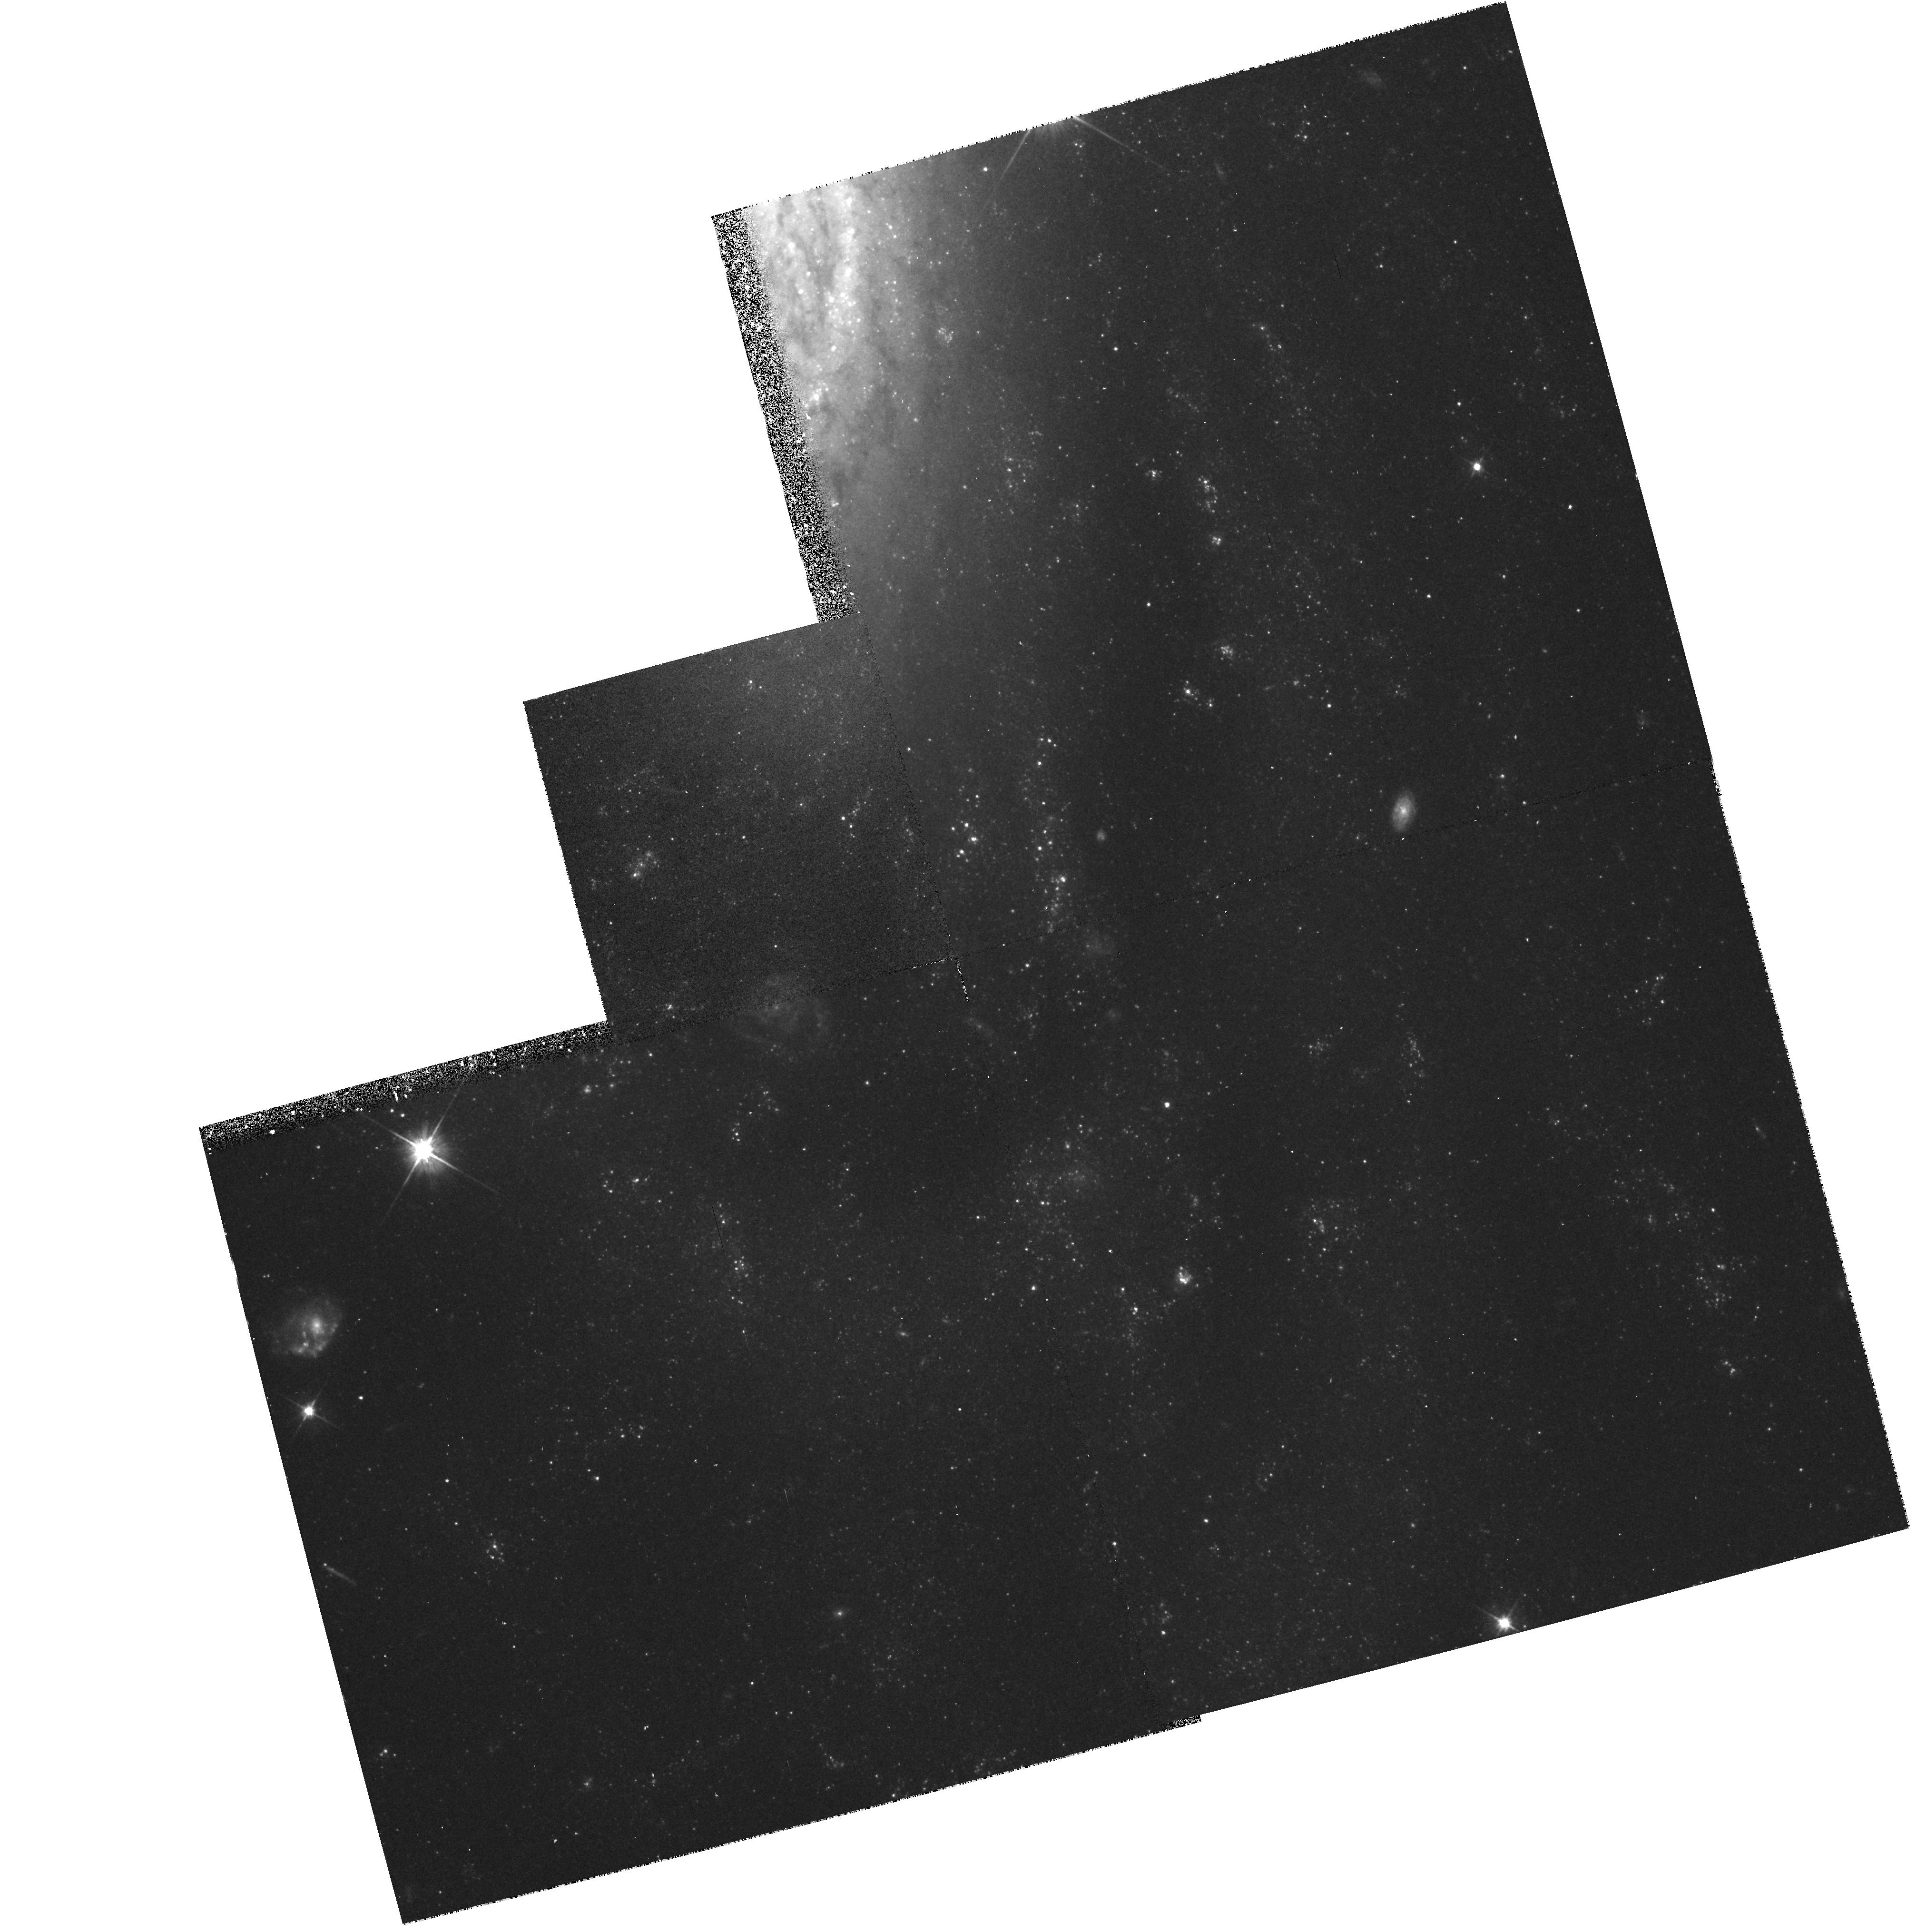
Target: NGC2090. Instrument: WFPC2/PC. Filter: F555W. Exposure: 37 min. Observation ID: hst_5972_18_wfpc2_pc_f555w_u2s718

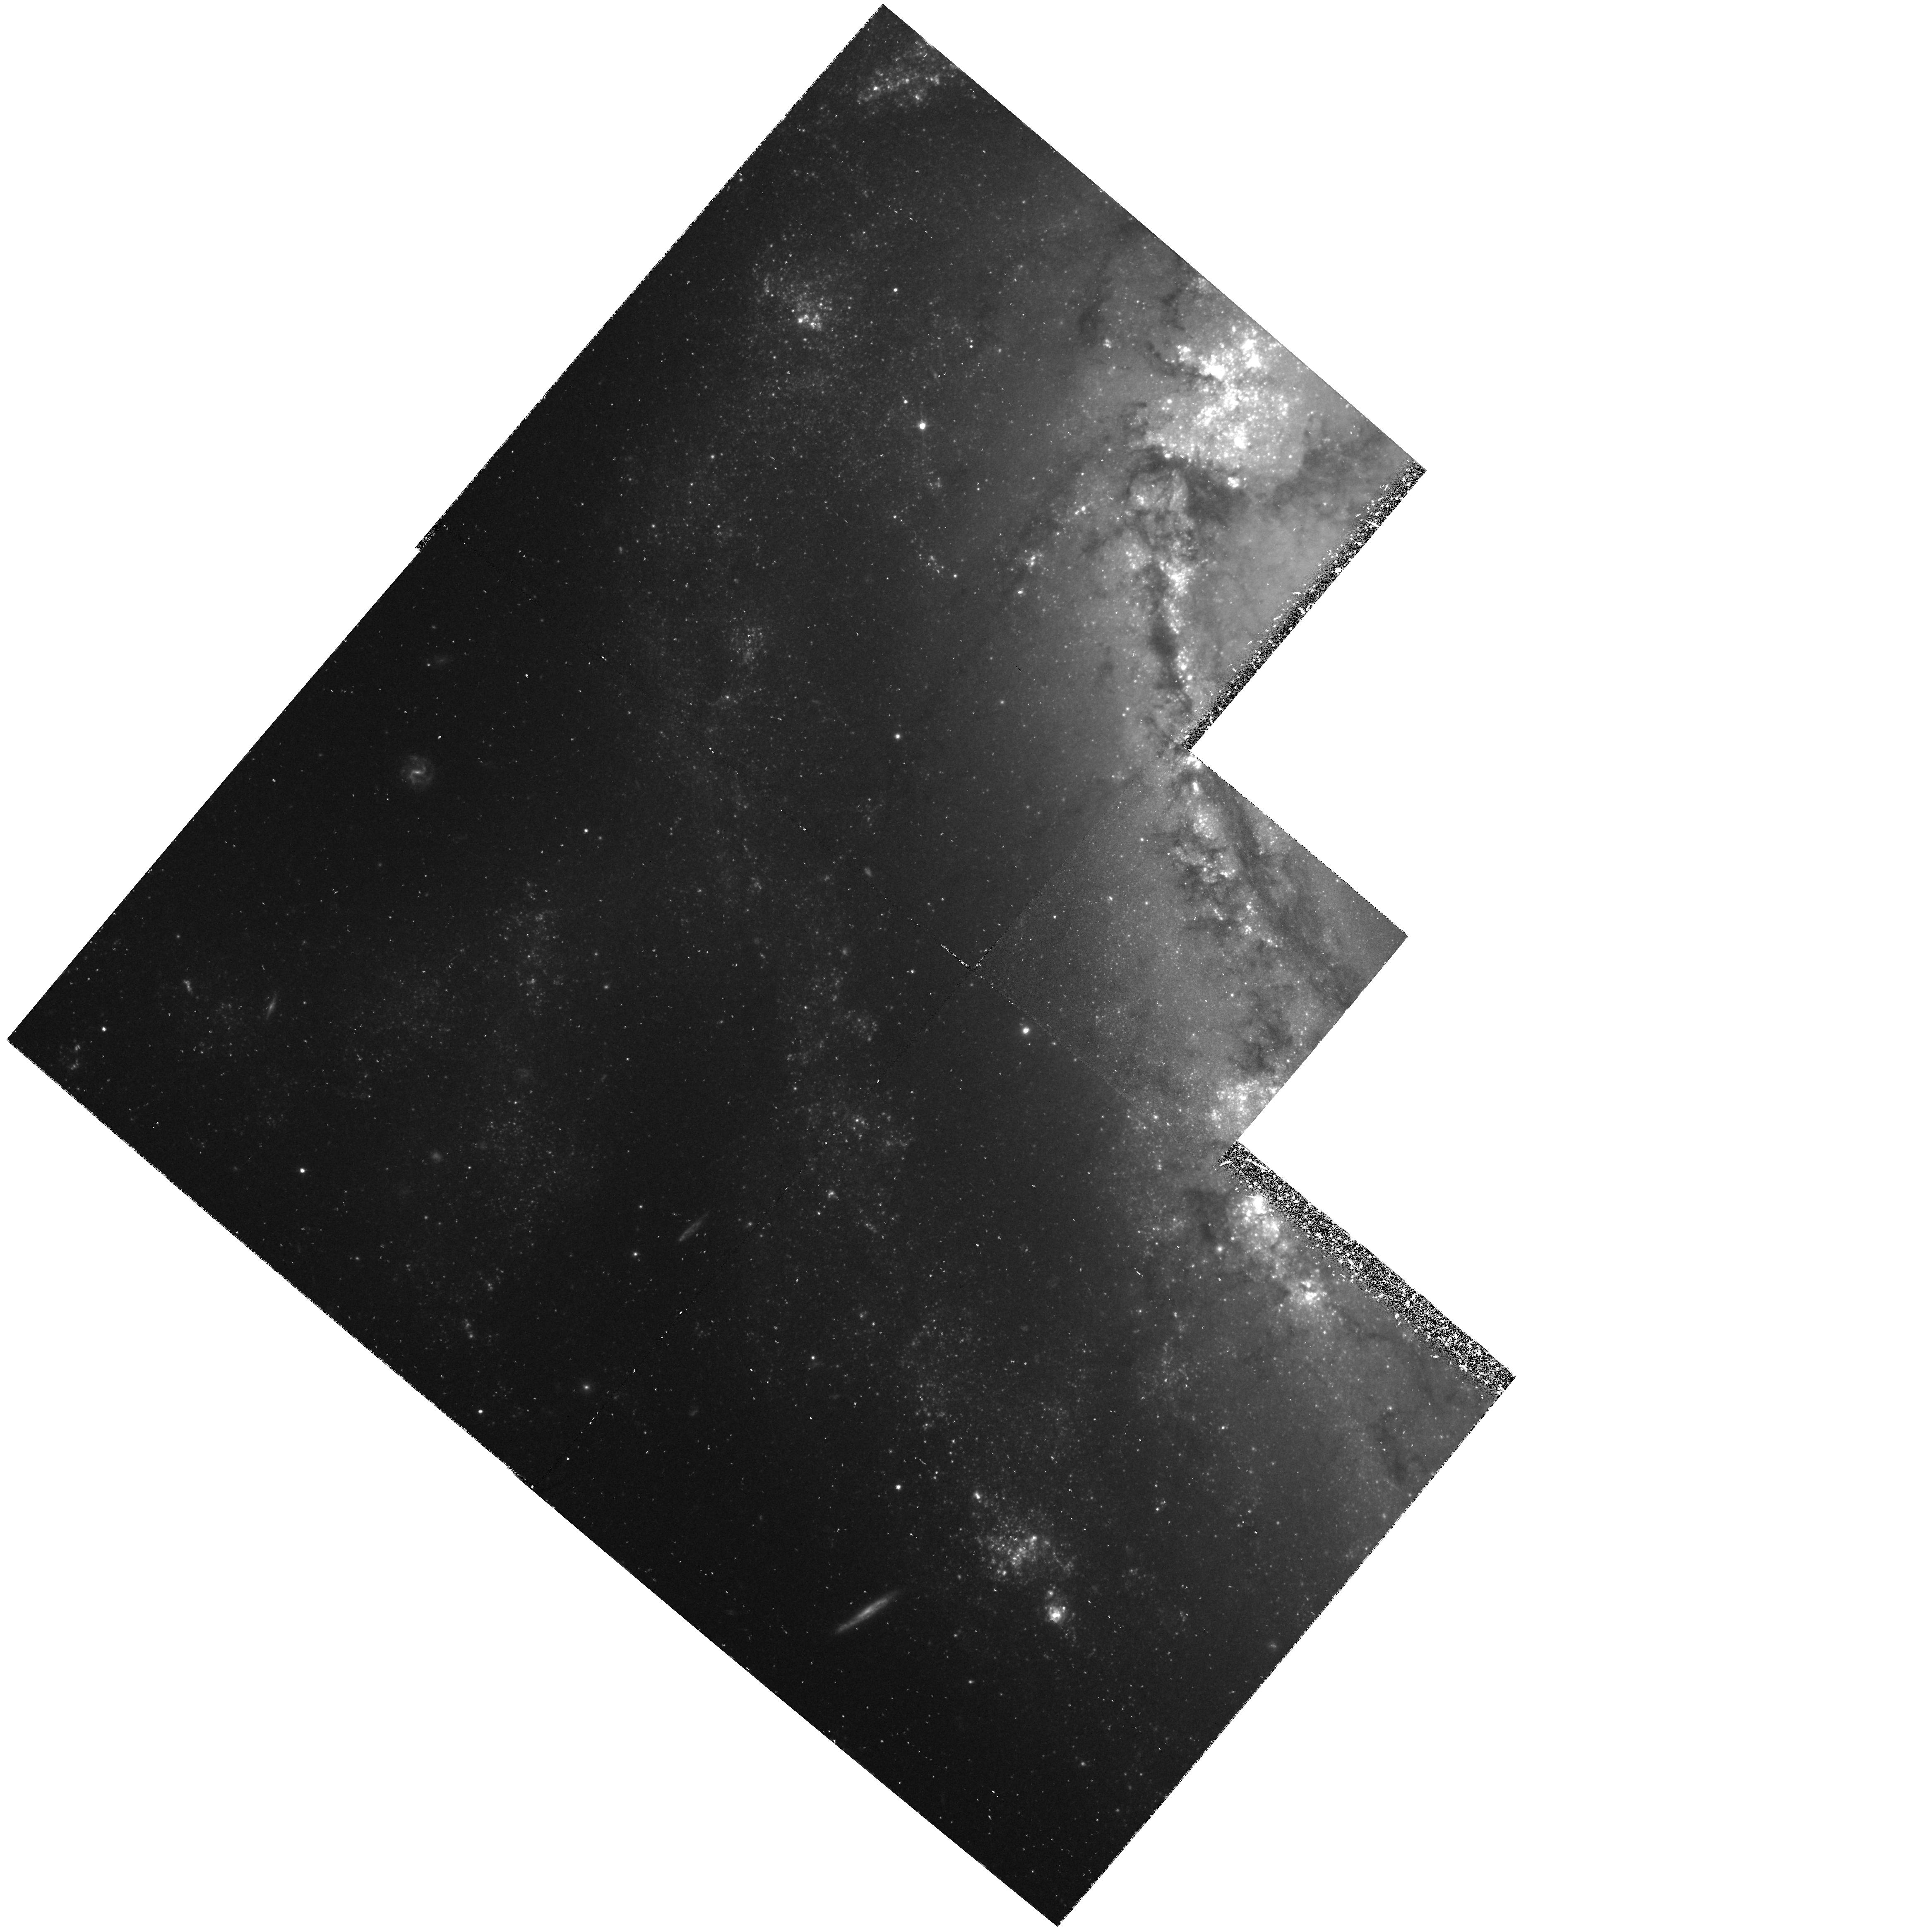
Target: NGC1365. Instrument: WFPC2/PC. Filter: F555W. Exposure: 1.4 h. Observation ID: hst_5972_13_wfpc2_pc_f555w_u2s713

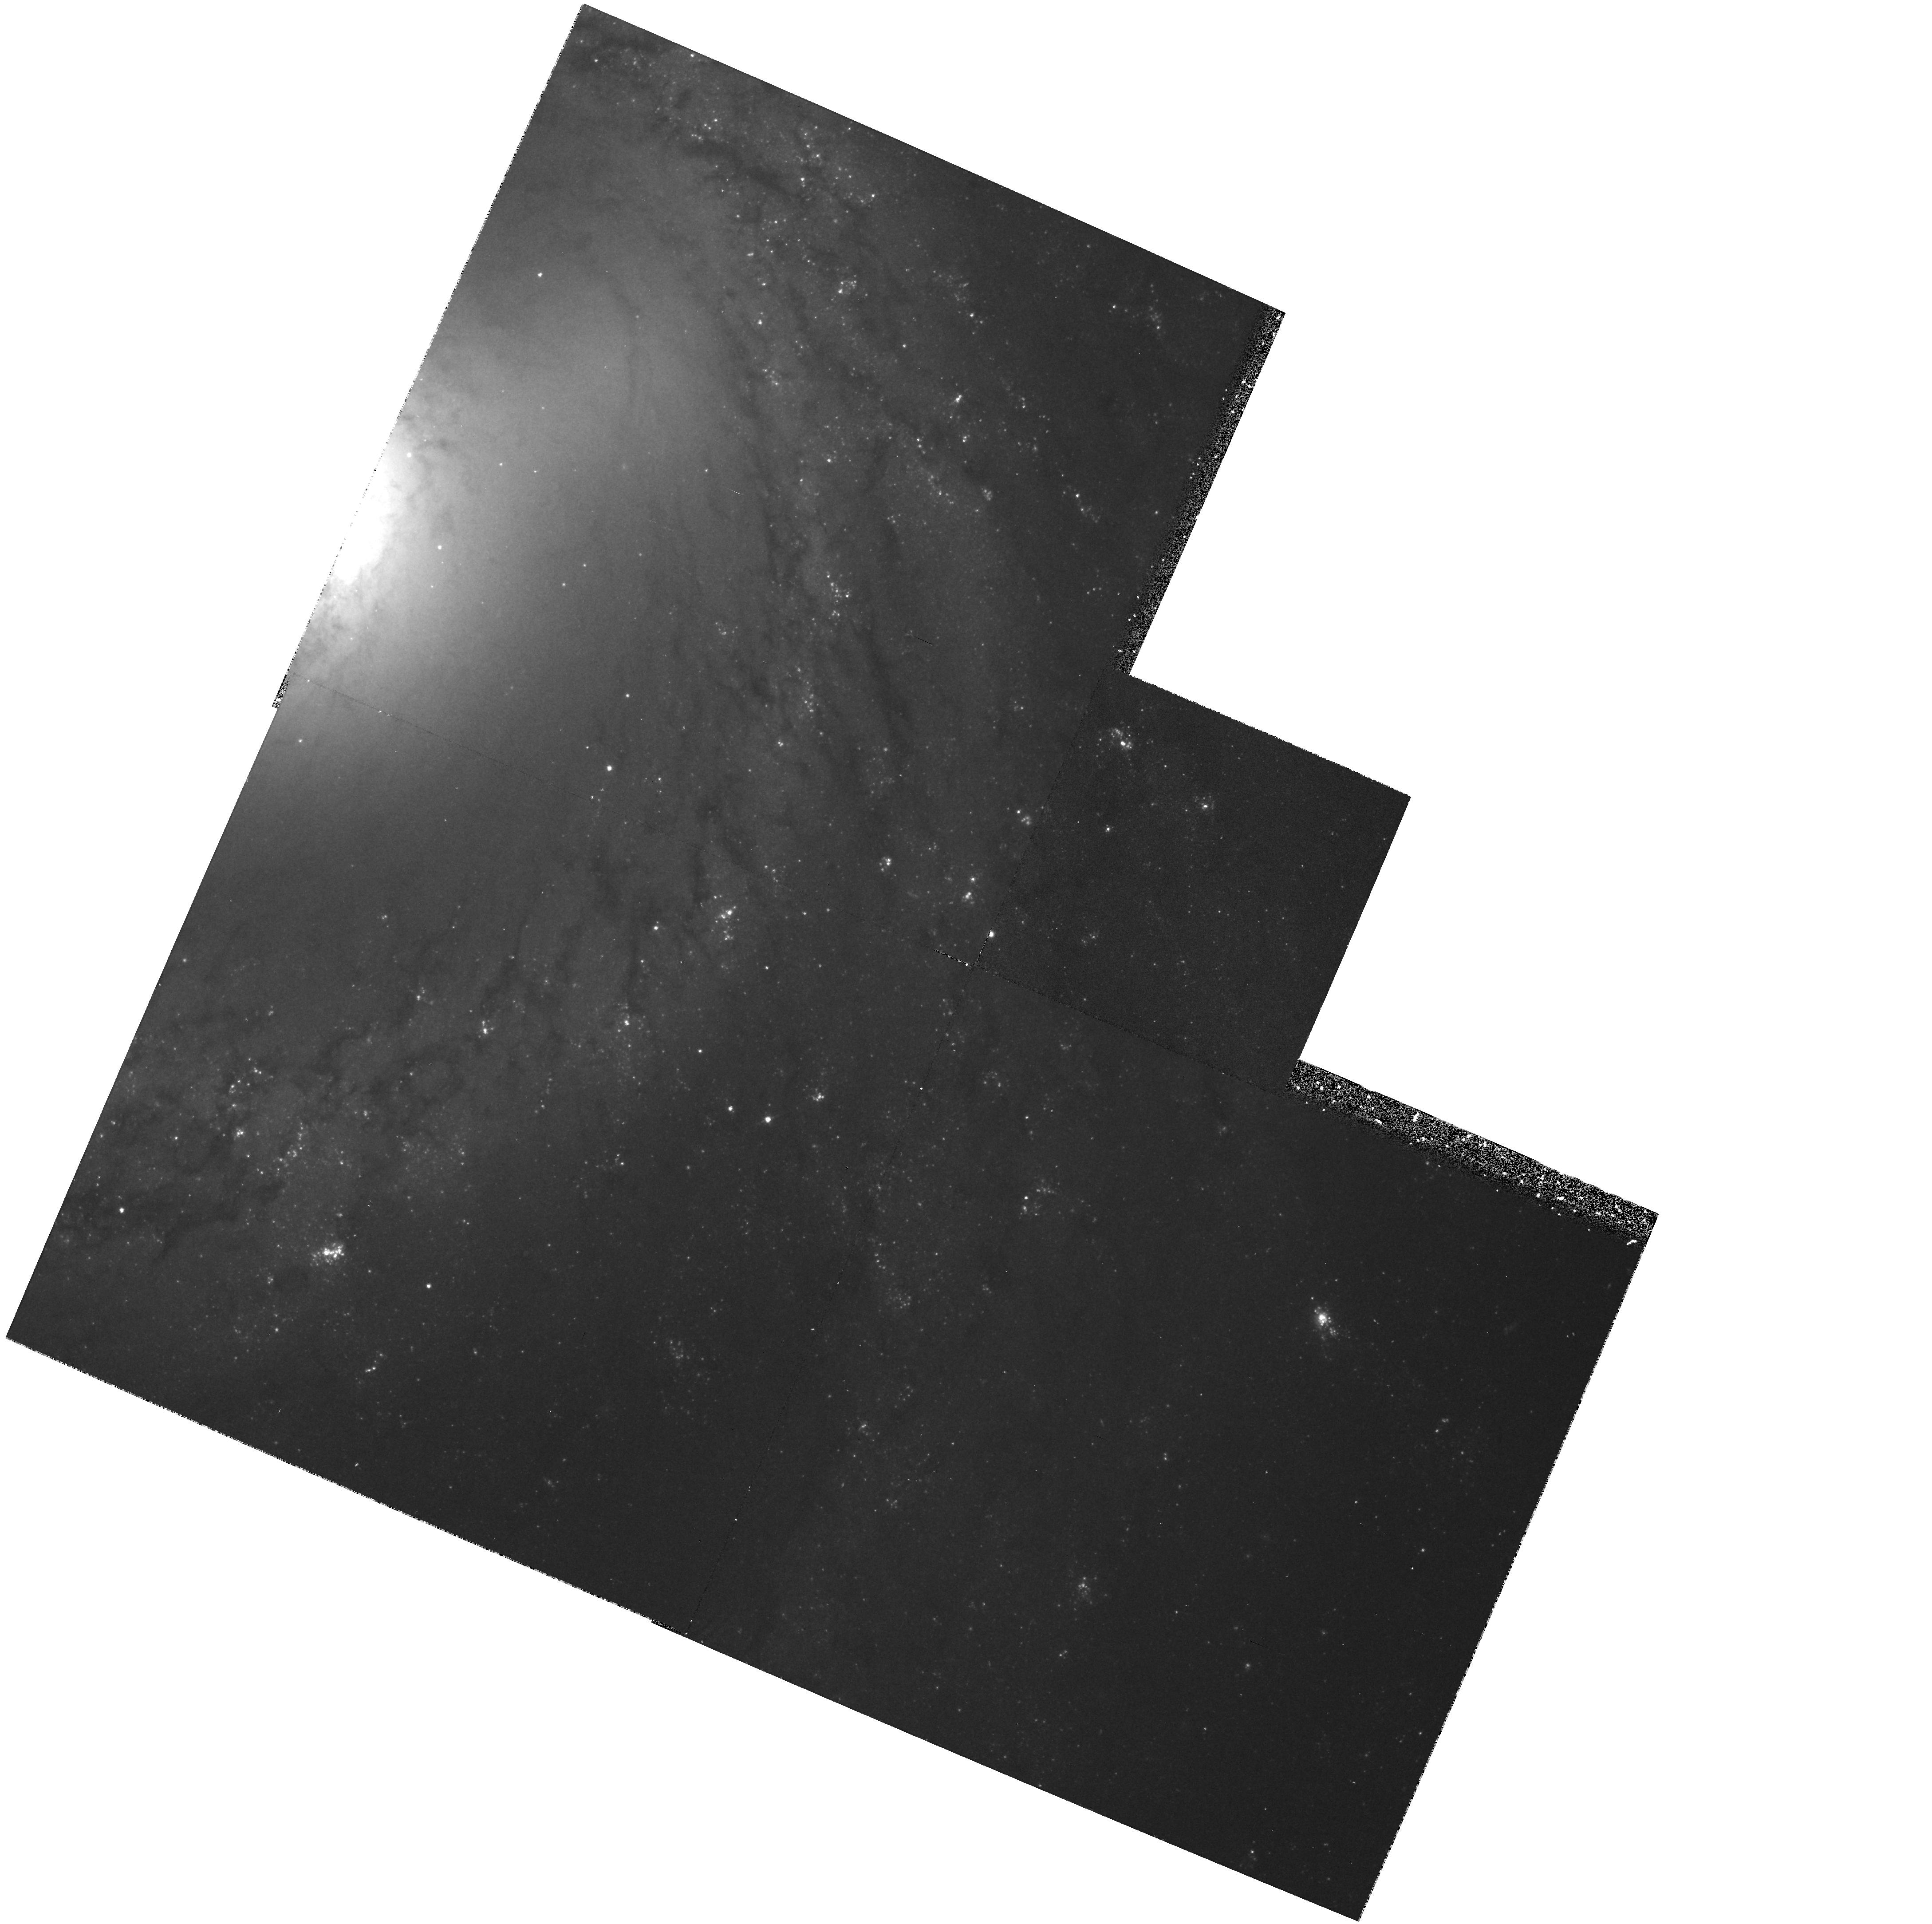
Target: NGC3351. Instrument: WFPC2/PC. Filter: F555W. Exposure: 33 min. Observation ID: hst_5972_54_wfpc2_pc_f555w_u2s754

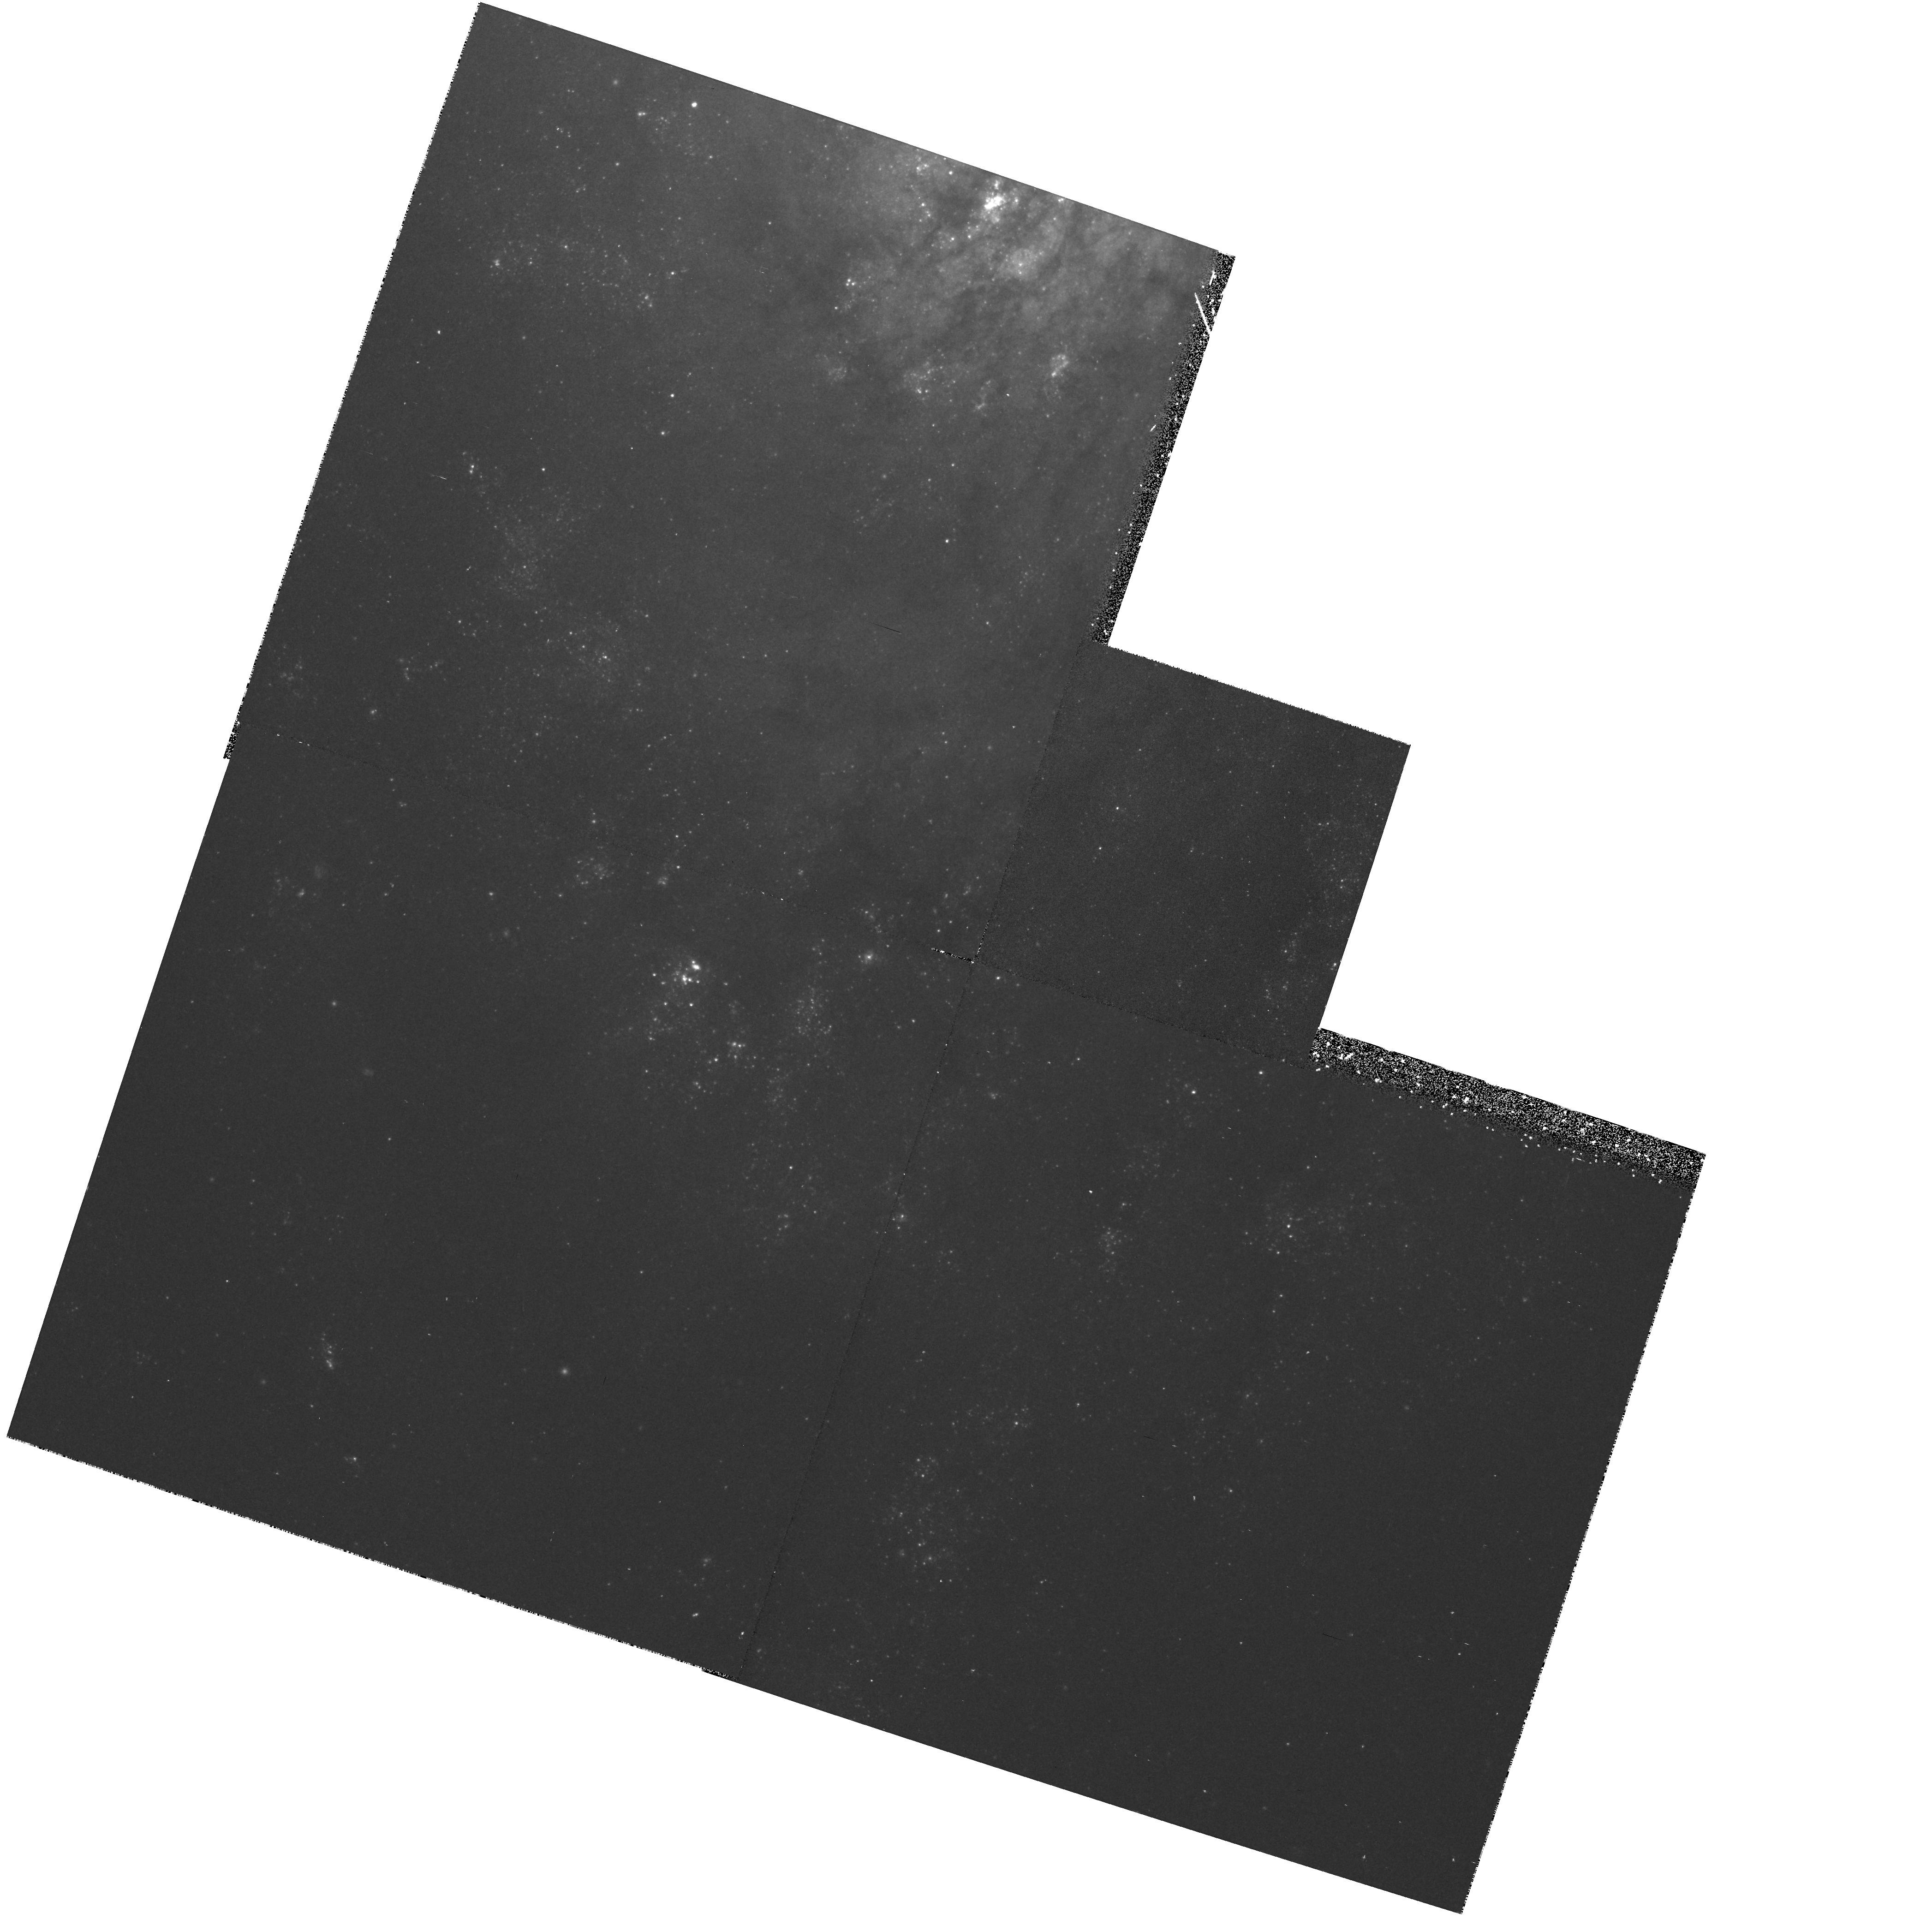
Target: NGC3521. Instrument: WFPC2/PC. Filter: F555W. Exposure: 33 min. Observation ID: hst_5972_56_wfpc2_pc_f555w_u2s756

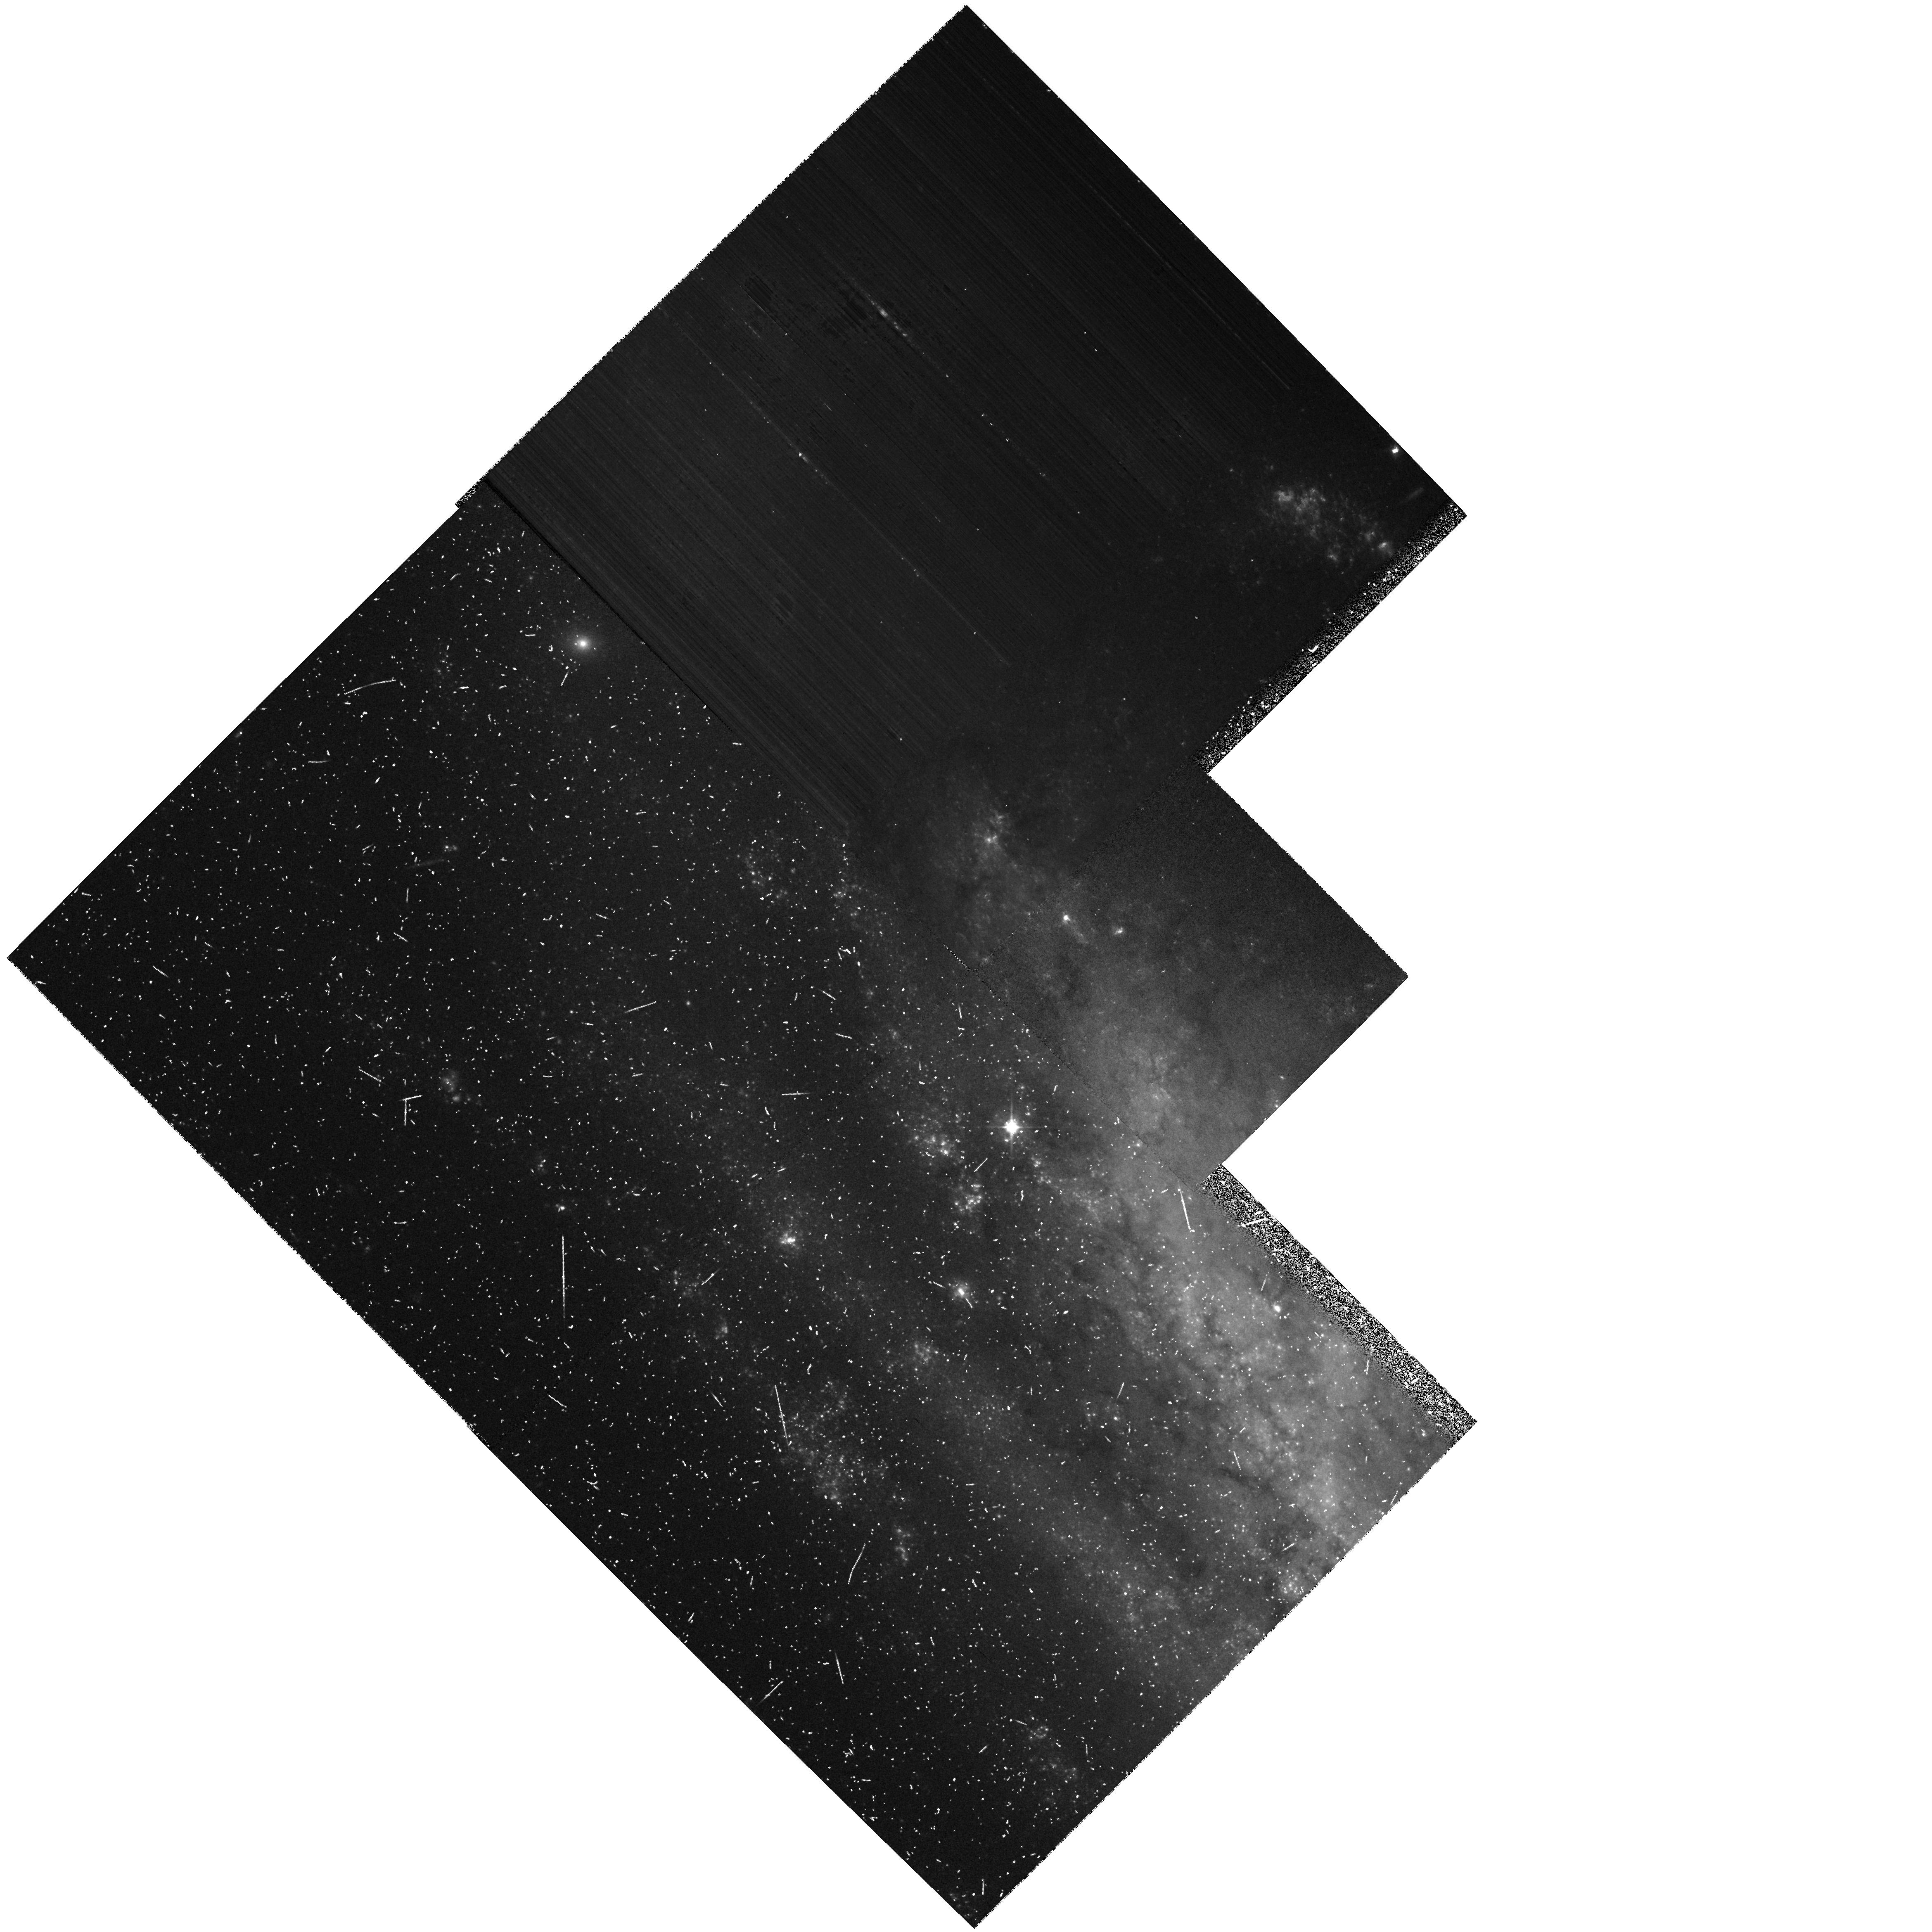
Target: NGC3198. Instrument: WFPC2/PC. Filter: F555W. Exposure: 37 min. Observation ID: hst_5972_43_wfpc2_pc_f555w_u2s743

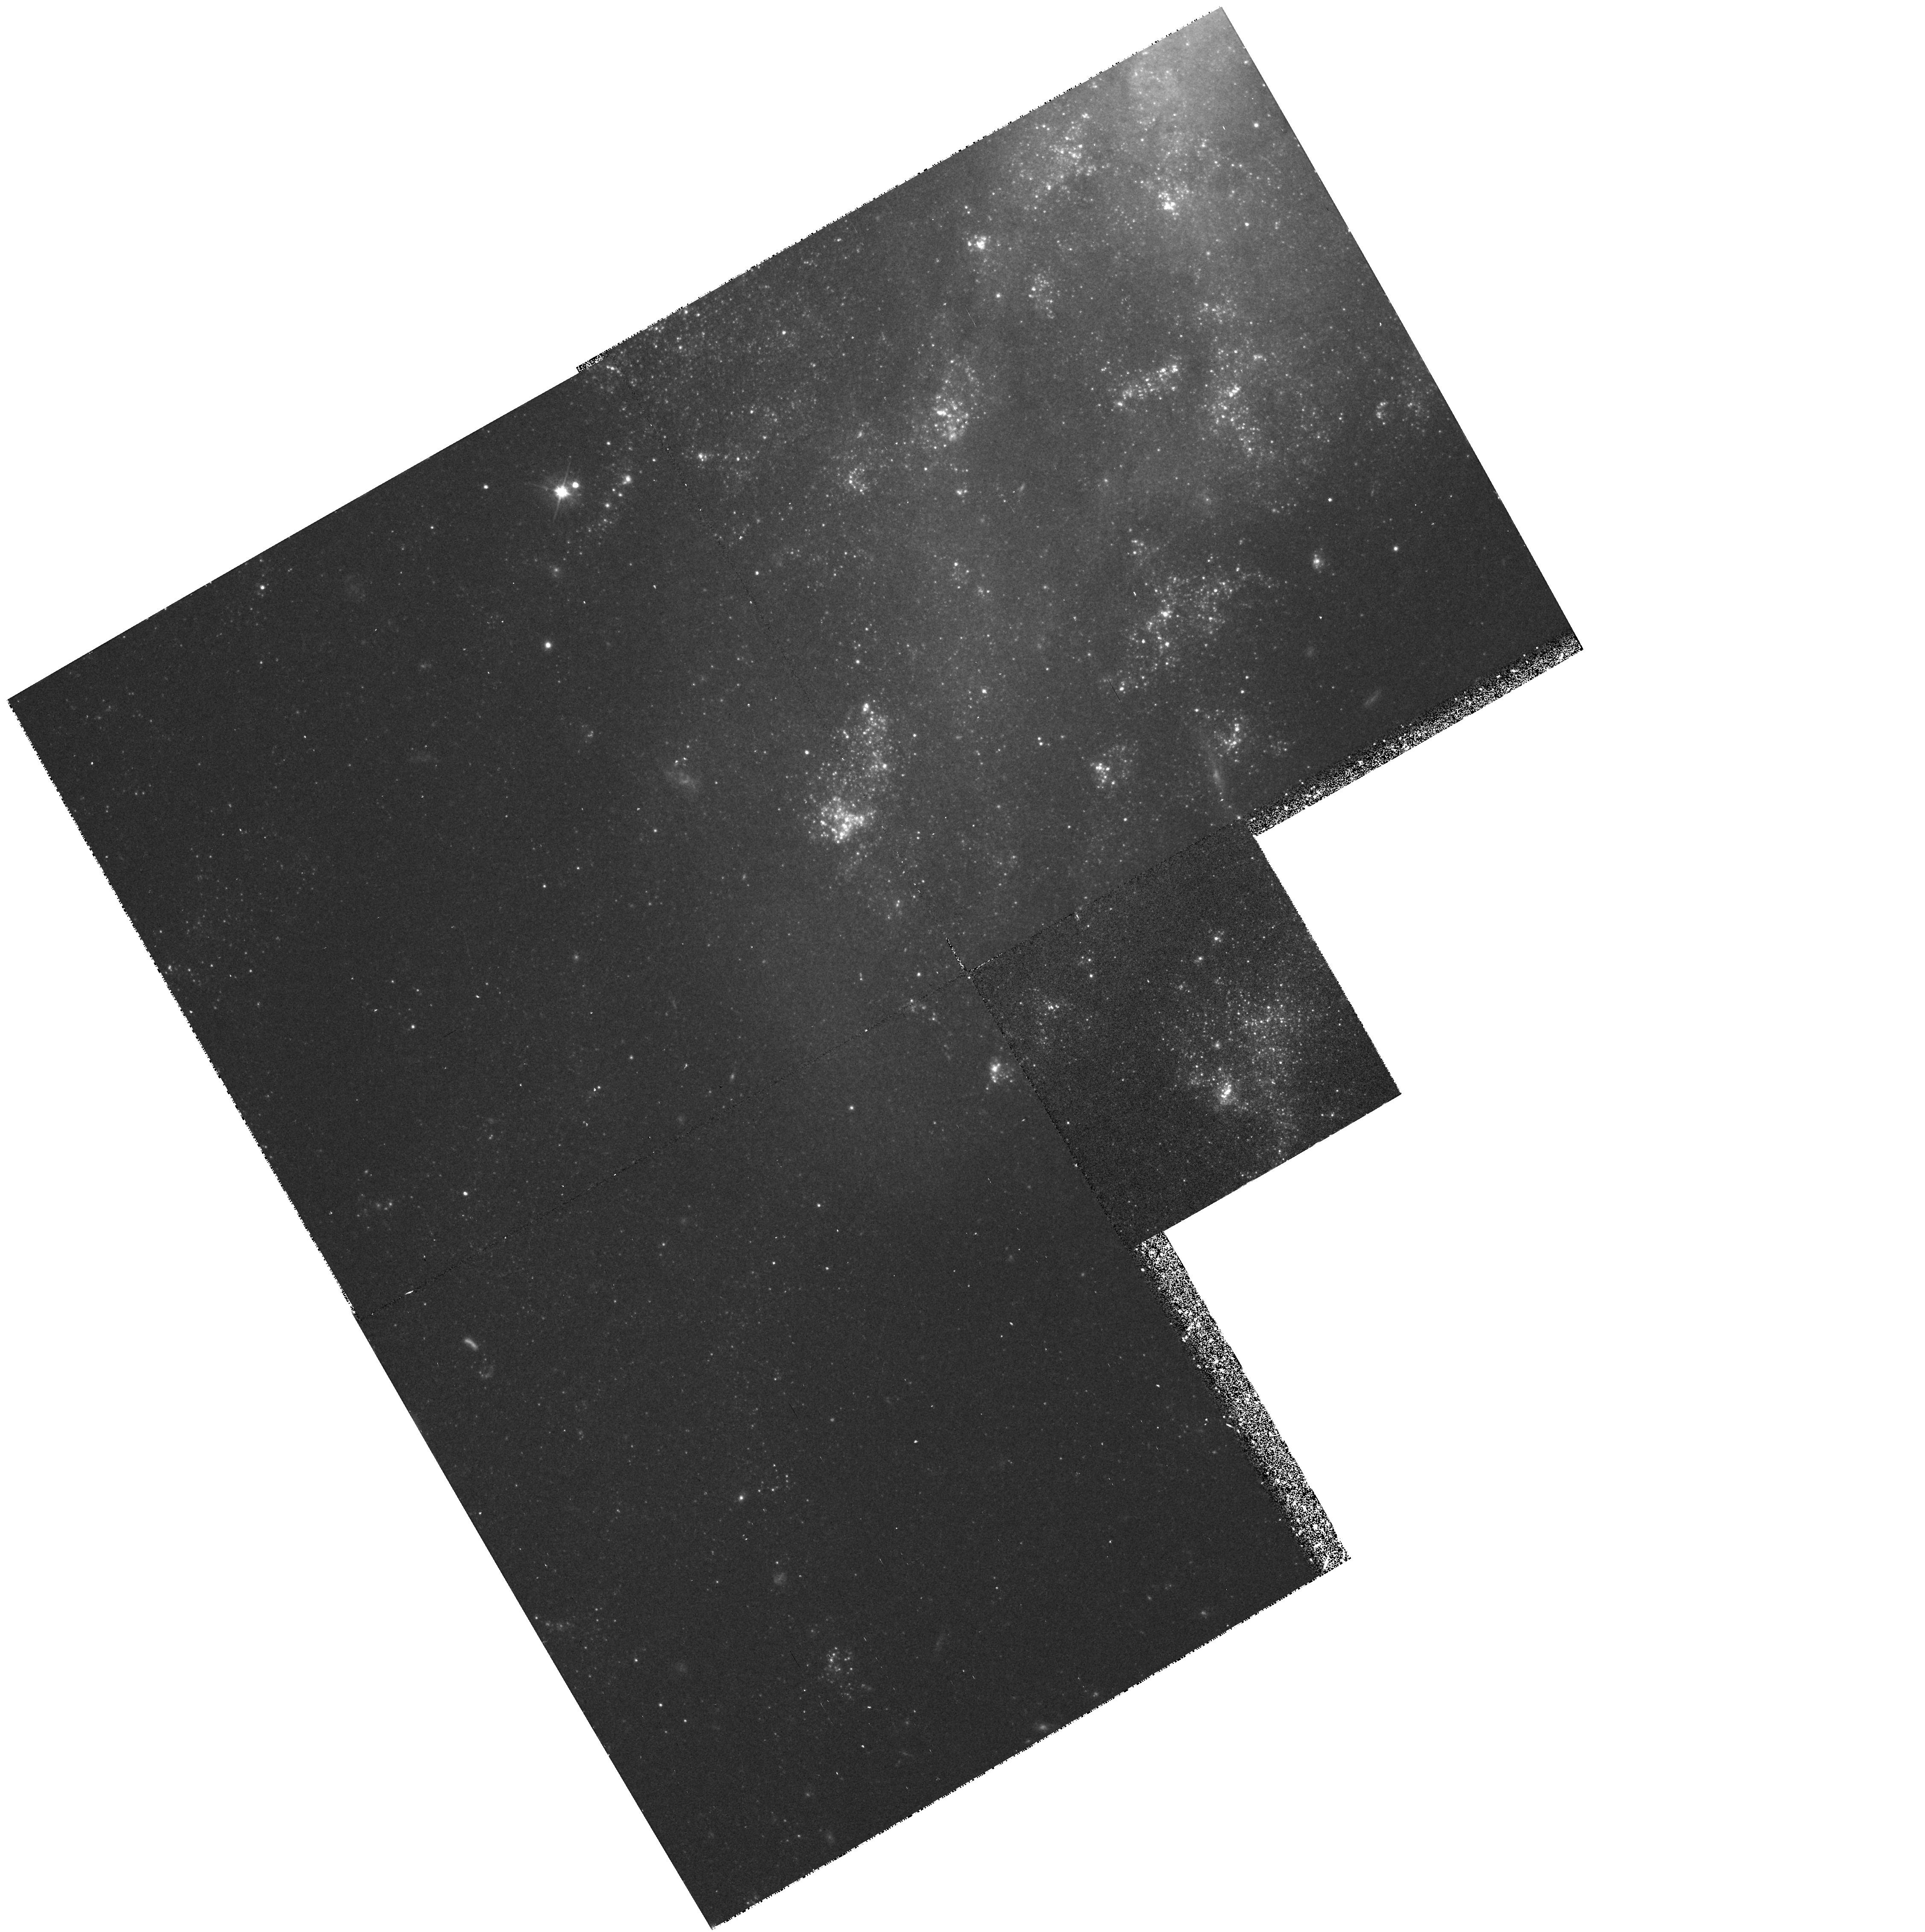
Target: NGC2541. Instrument: WFPC2/PC. Filter: F555W. Exposure: 37 min. Observation ID: hst_5972_37_wfpc2_pc_f555w_u2s737

DETERMINATION OF THE EXTRAGALACTIC DISTANCE SCALE. (PI: Mould, Jeremy R.)

Many fundamental problems in cosmology and astrophysics remain unsettled because the value of the expansion rate is uncertain to a factor of two. The refurbished HST is providing the opportunity to break this impasse. We propose to continue a program, which. in combination with other GTO and GO work should lead to a measurement of H_0 to 10 \ Our main goal is the observation of Cepheids in 20 fields in 18 nearby galaxies, for the purpose of calibrating the best secondary distance indicators, including the infrared Tully-Fisher relation, the Planetary Nebula Luminosity Function, the Surface Brightness Fluctuation method, the type Ia supernovae standard candle and the type II supernova Expanding Photosphere Method. Measurement of Cepheids in the Virgo and Fornax clusters is also being carried out. A necessary associated goal of our proposal is strengthening the calibration of the Cepheid PL relation itself, largely via resolved study of star clusters in the LMC and M33. Unique features of this proposal include an end-to-end approach to the extragalactic distance scale, our discovery of Cepheids in Virgo, and a careful error budget for the Key Project.